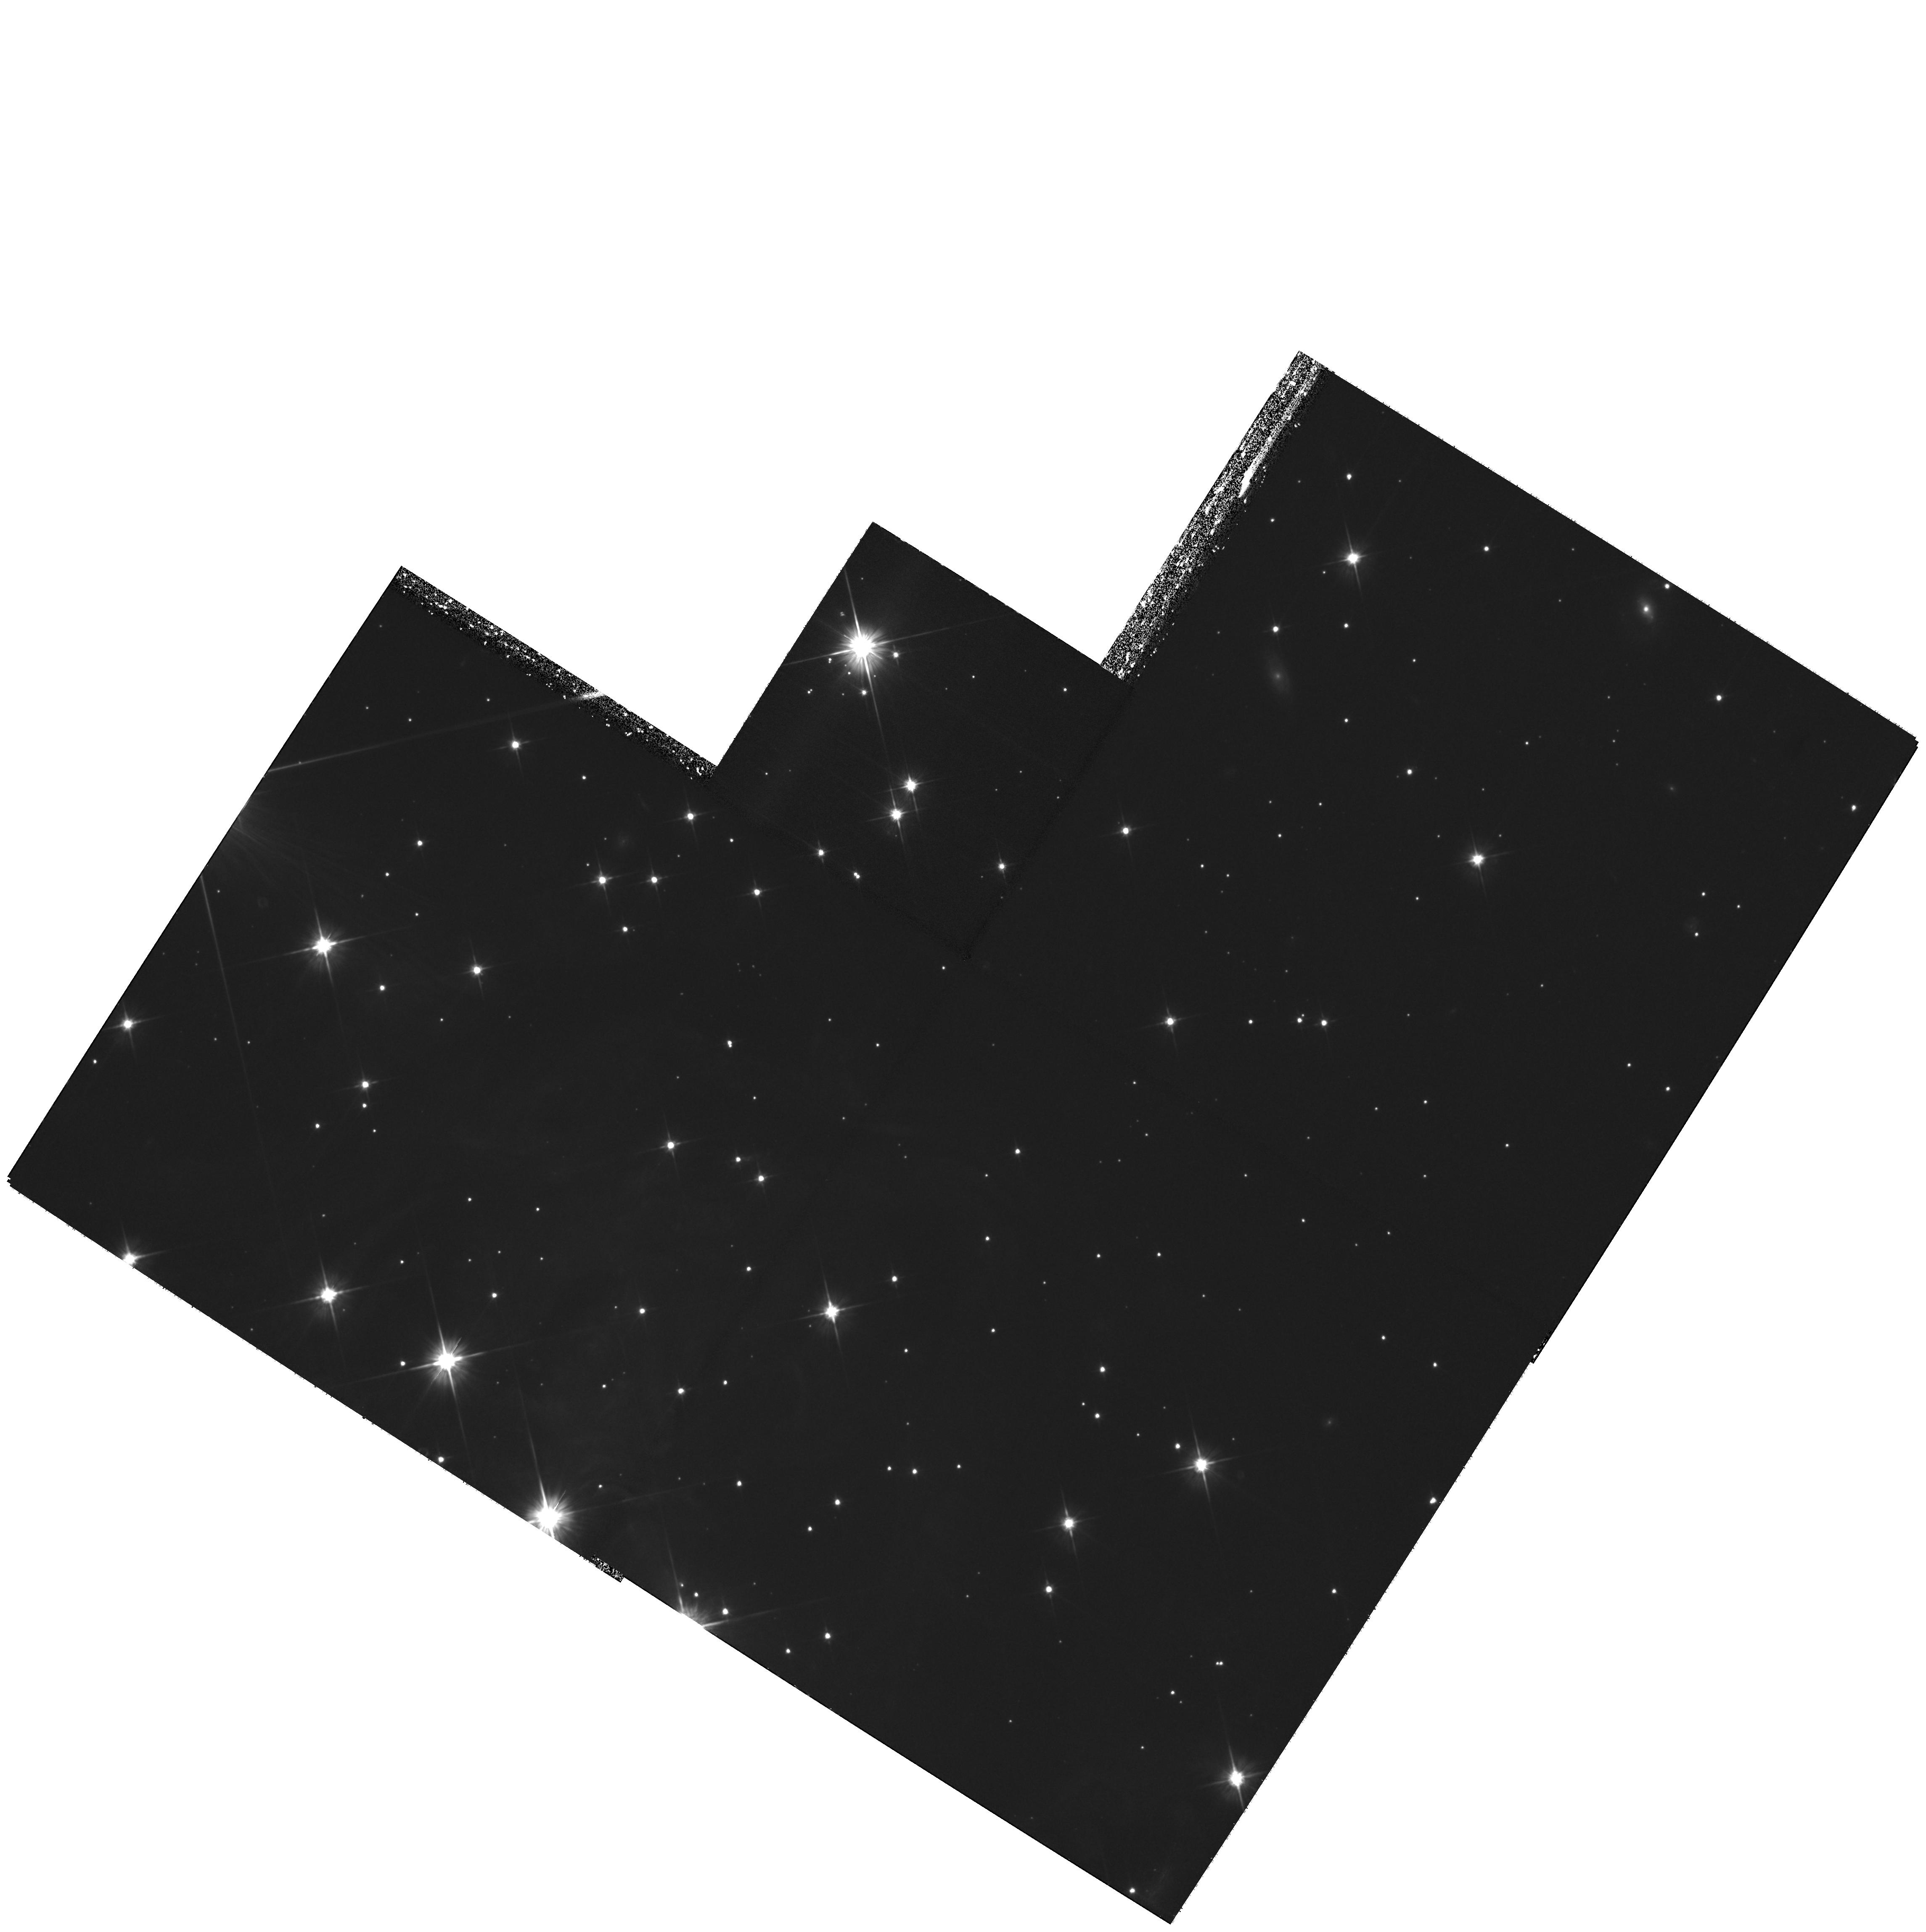
Target: V838-MON-ECHO-COPY. Instrument: WFPC2/PC. Filter: F606W. Exposure: 3.1 h. Observation ID: hst_11217_04_wfpc2_pc_f606w_u9z904

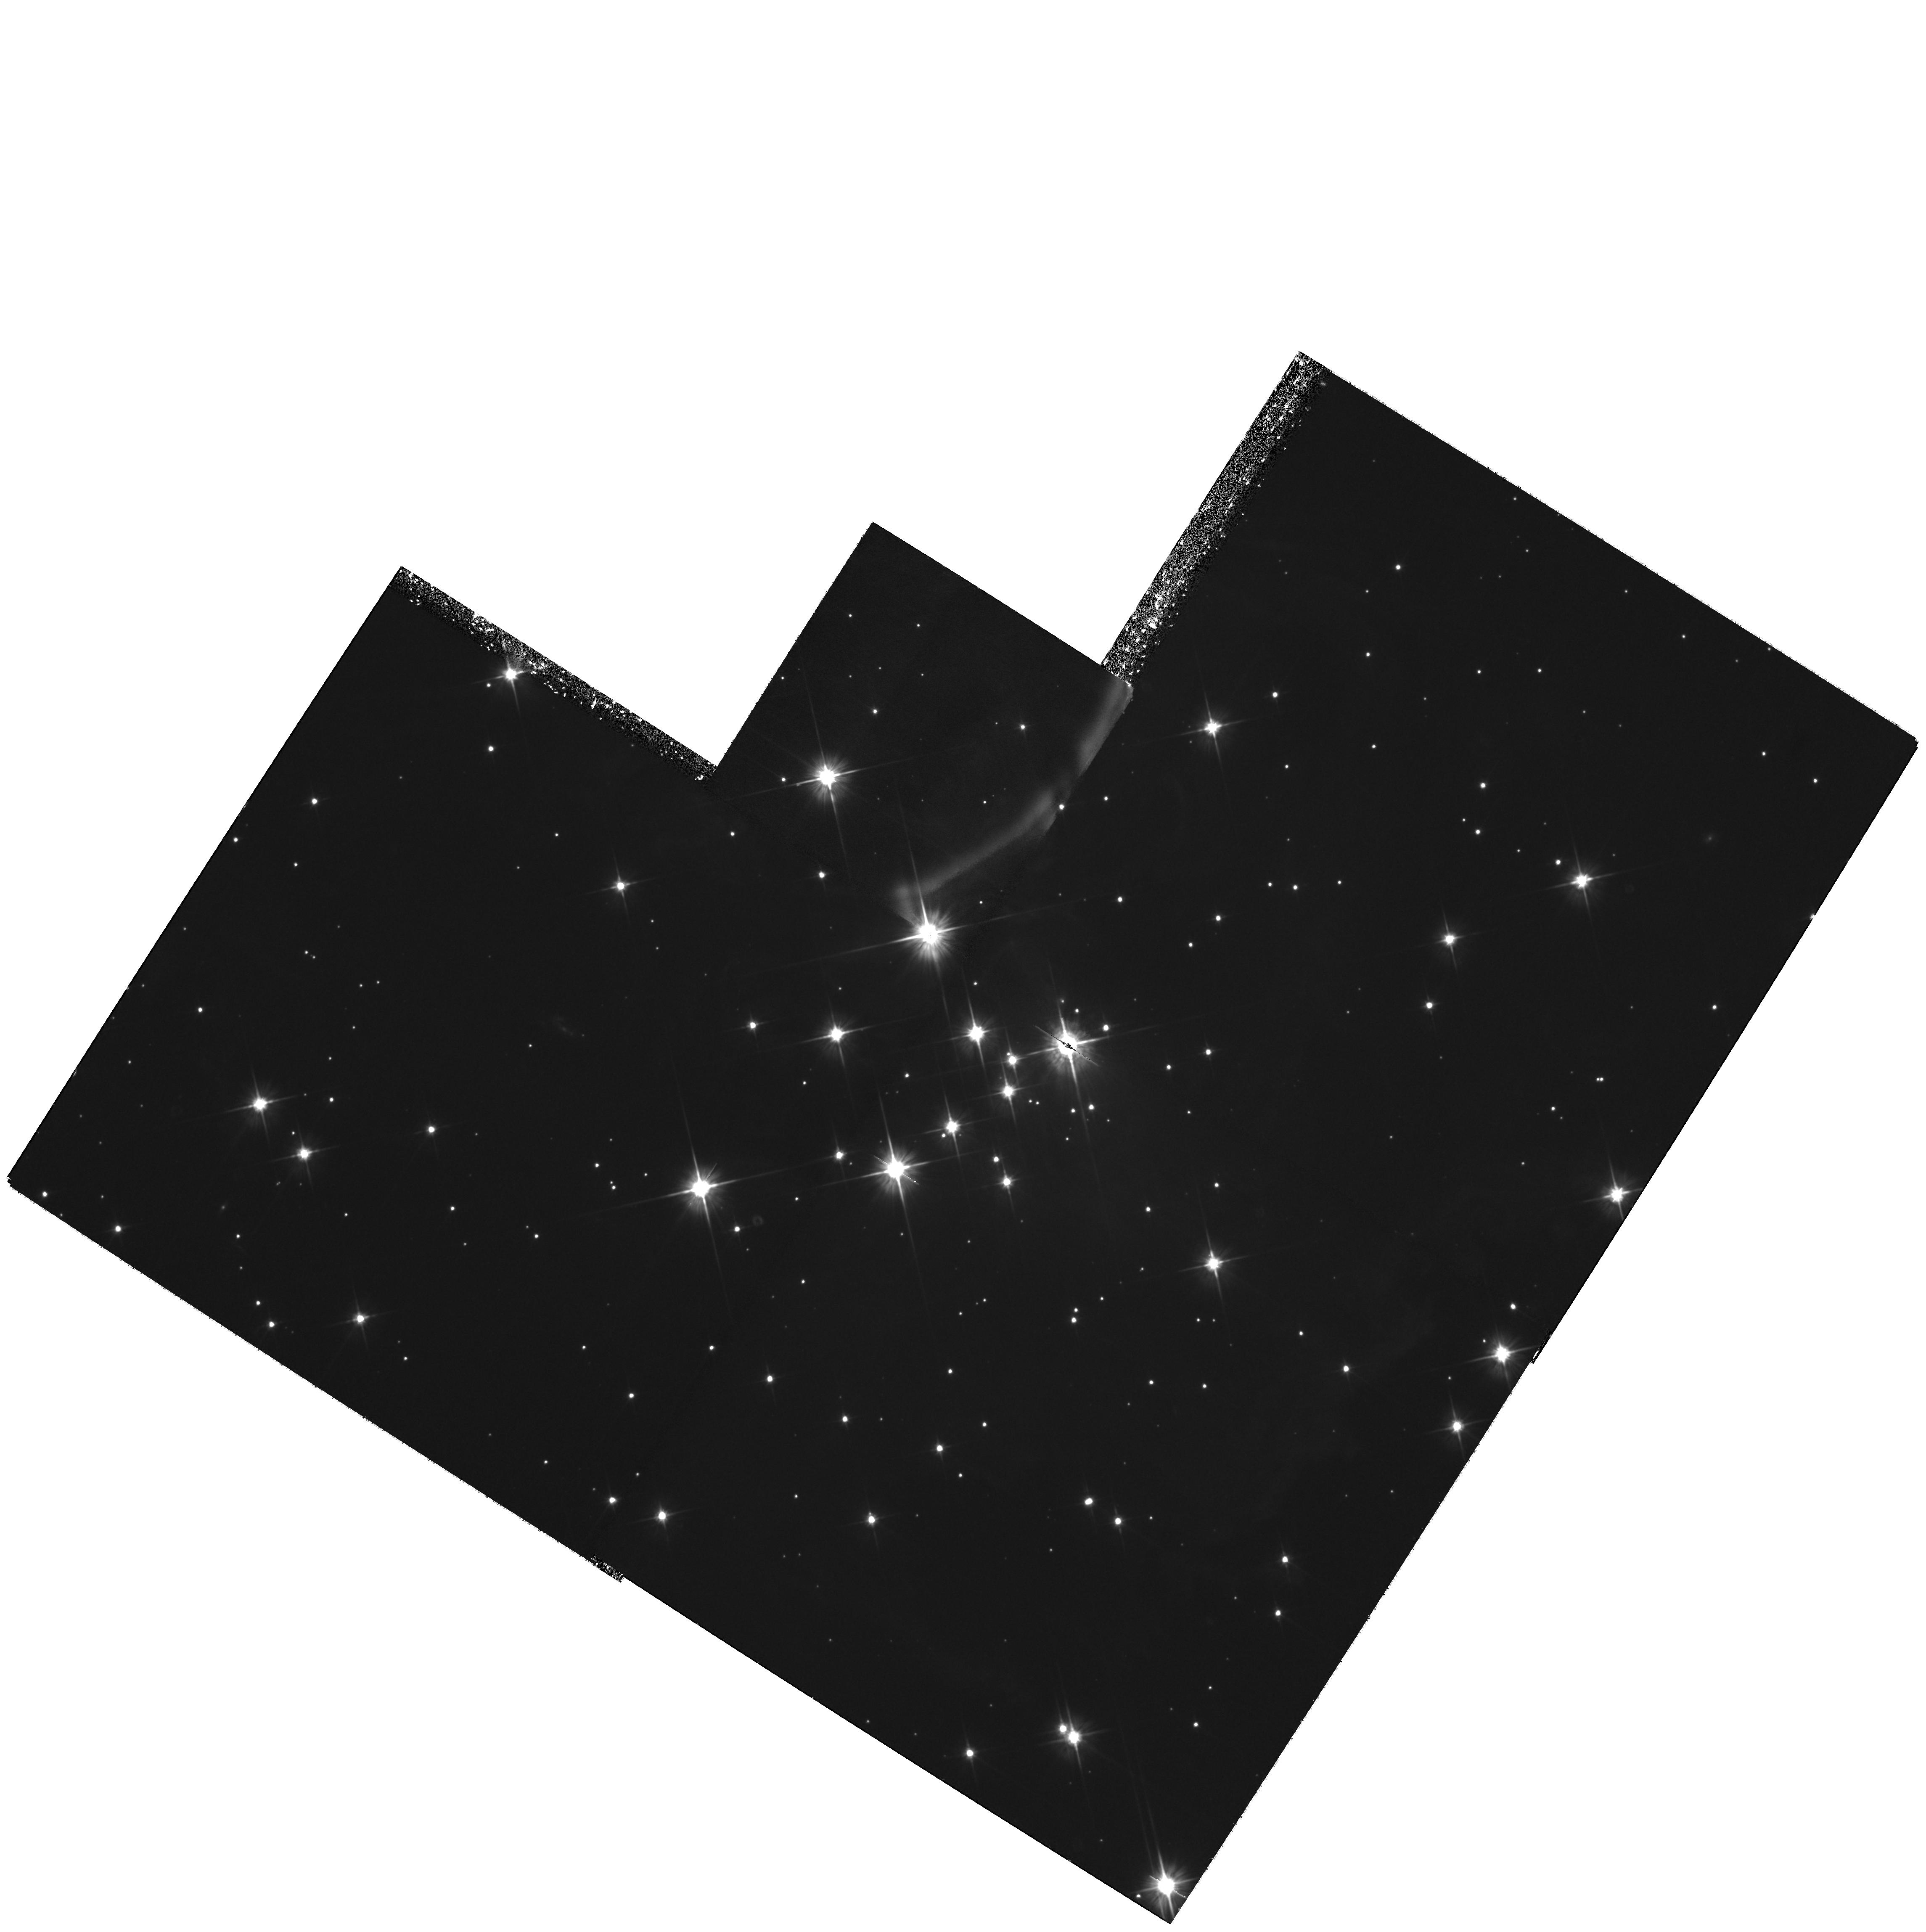
Target: V838-MON-ECHO-COPY. Instrument: WFPC2/PC. Filter: F606W. Exposure: 3.1 h. Observation ID: hst_11217_03_wfpc2_pc_f606w_u9z903

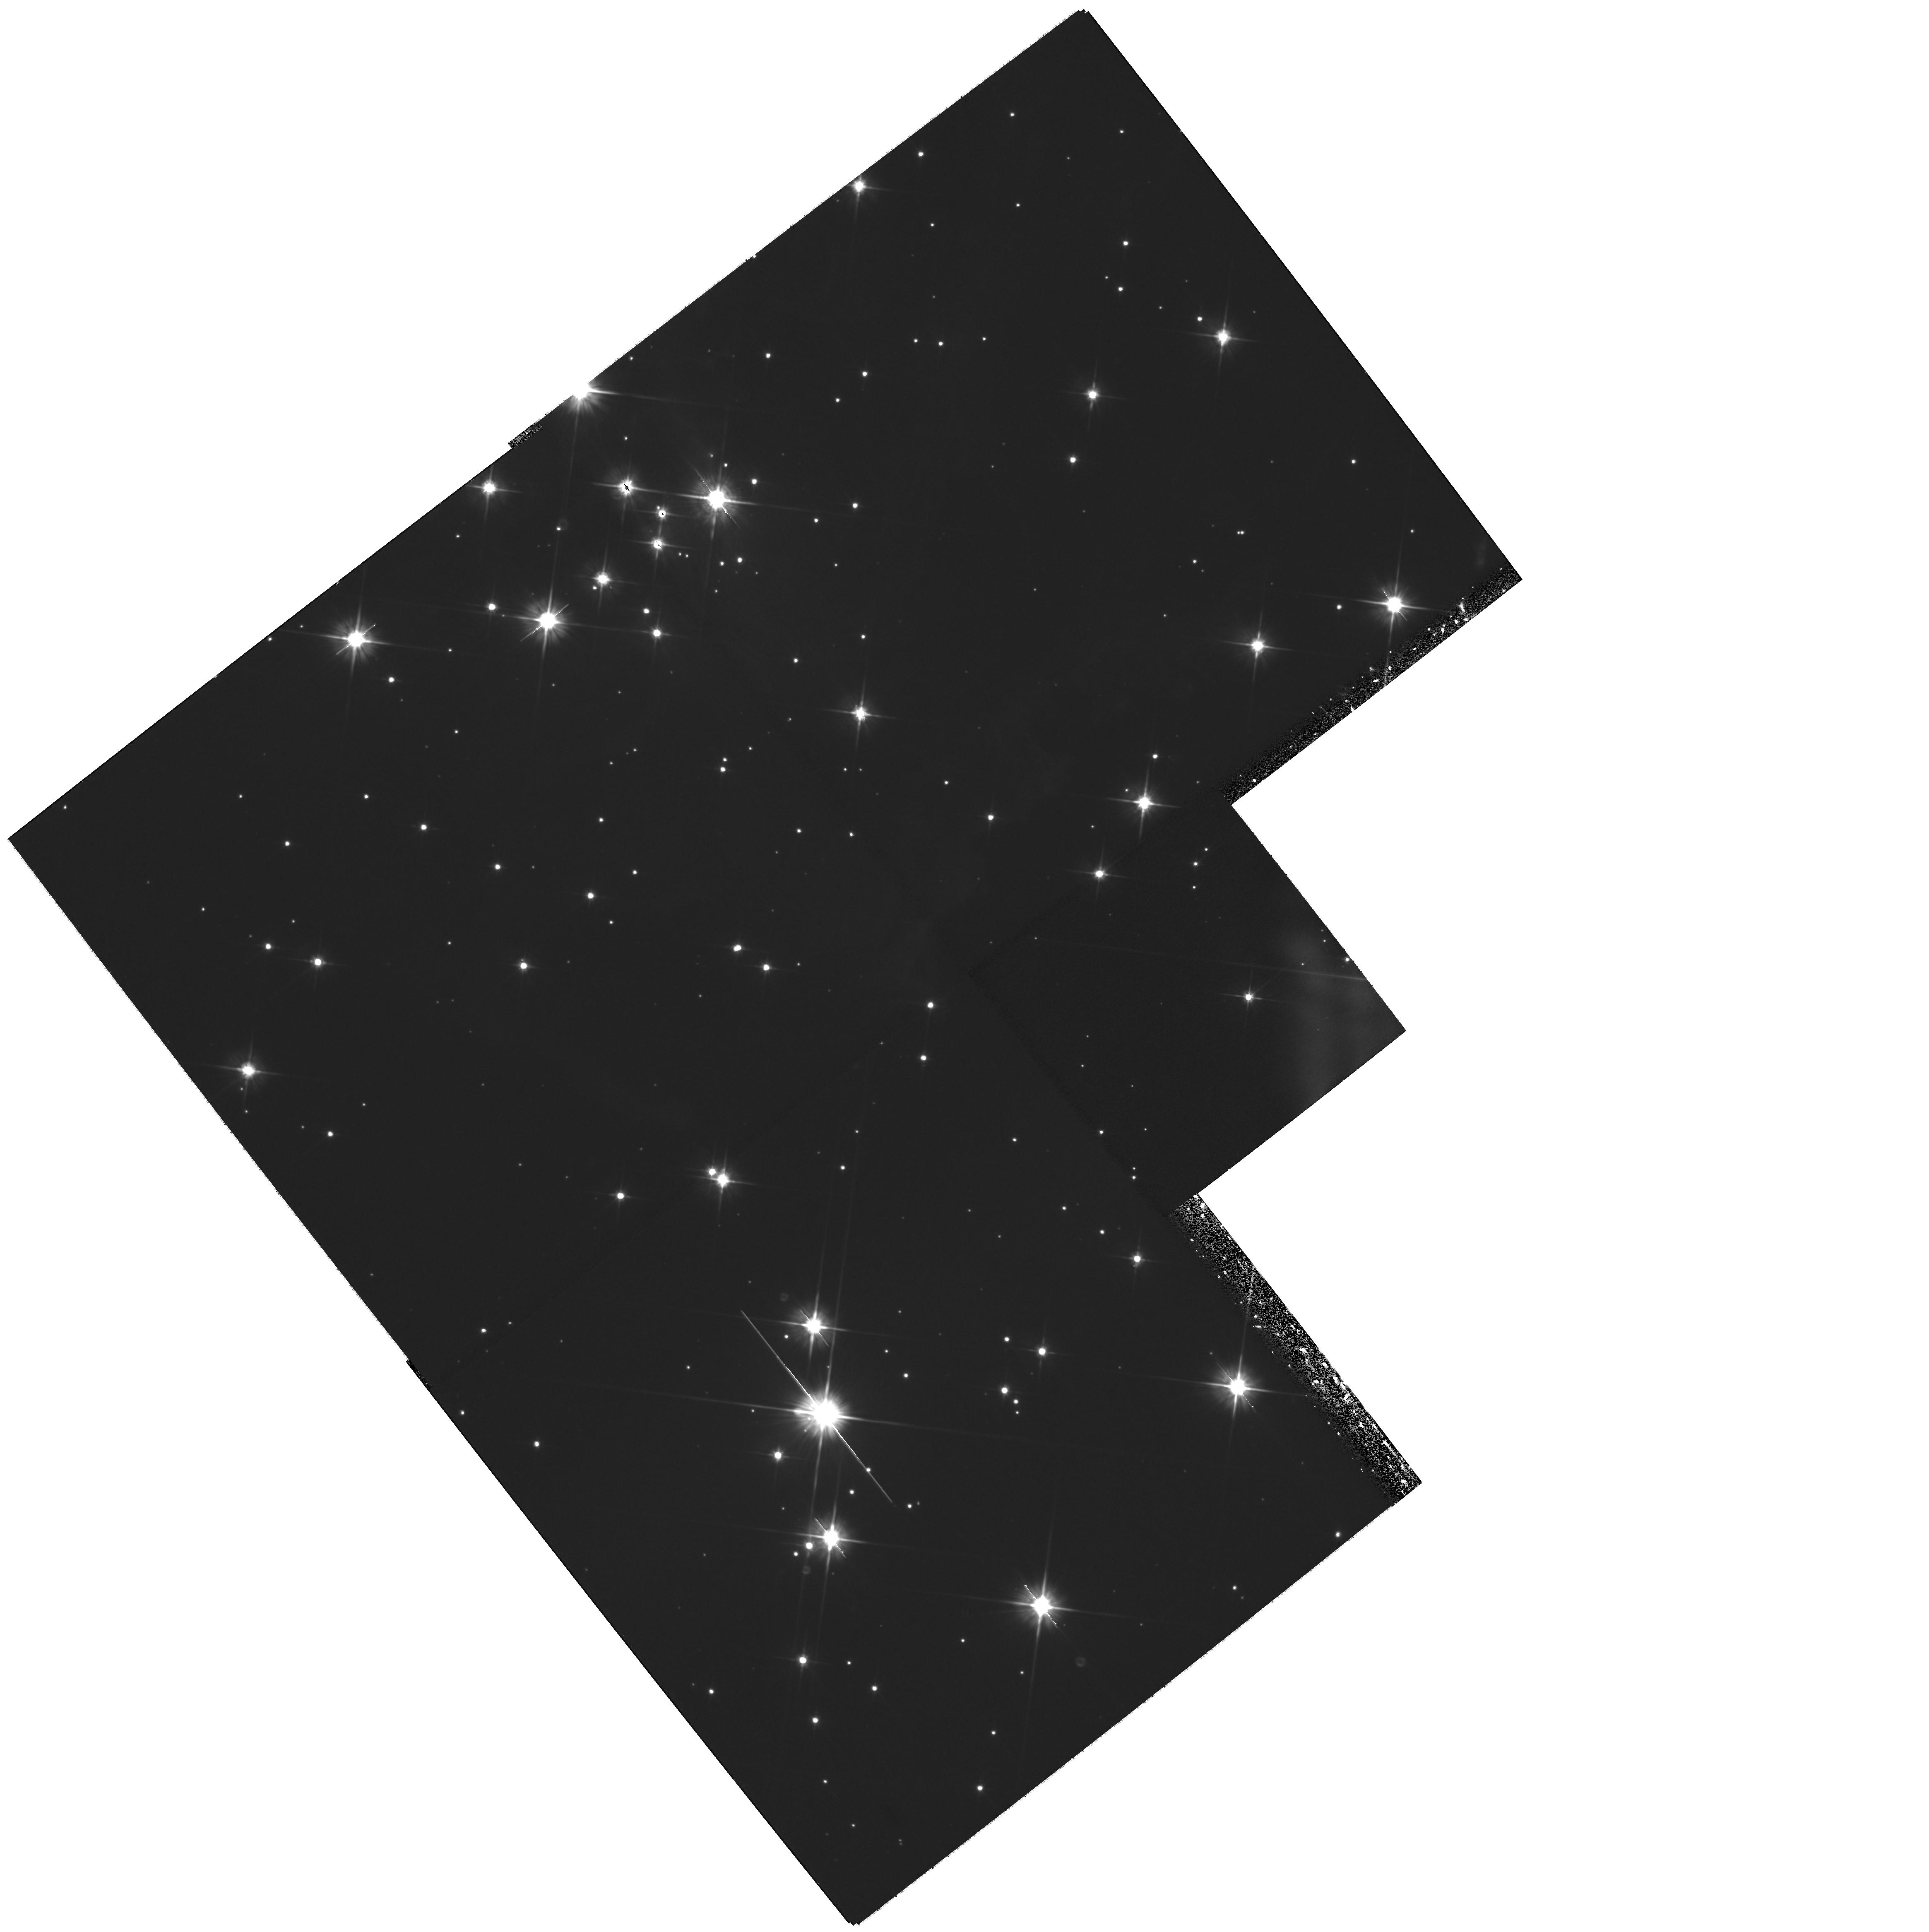
Target: V838-MON-ECHO-COPY. Instrument: WFPC2/PC. Filter: F606W. Exposure: 3.1 h. Observation ID: hst_11217_02_wfpc2_pc_f606w_u9z902

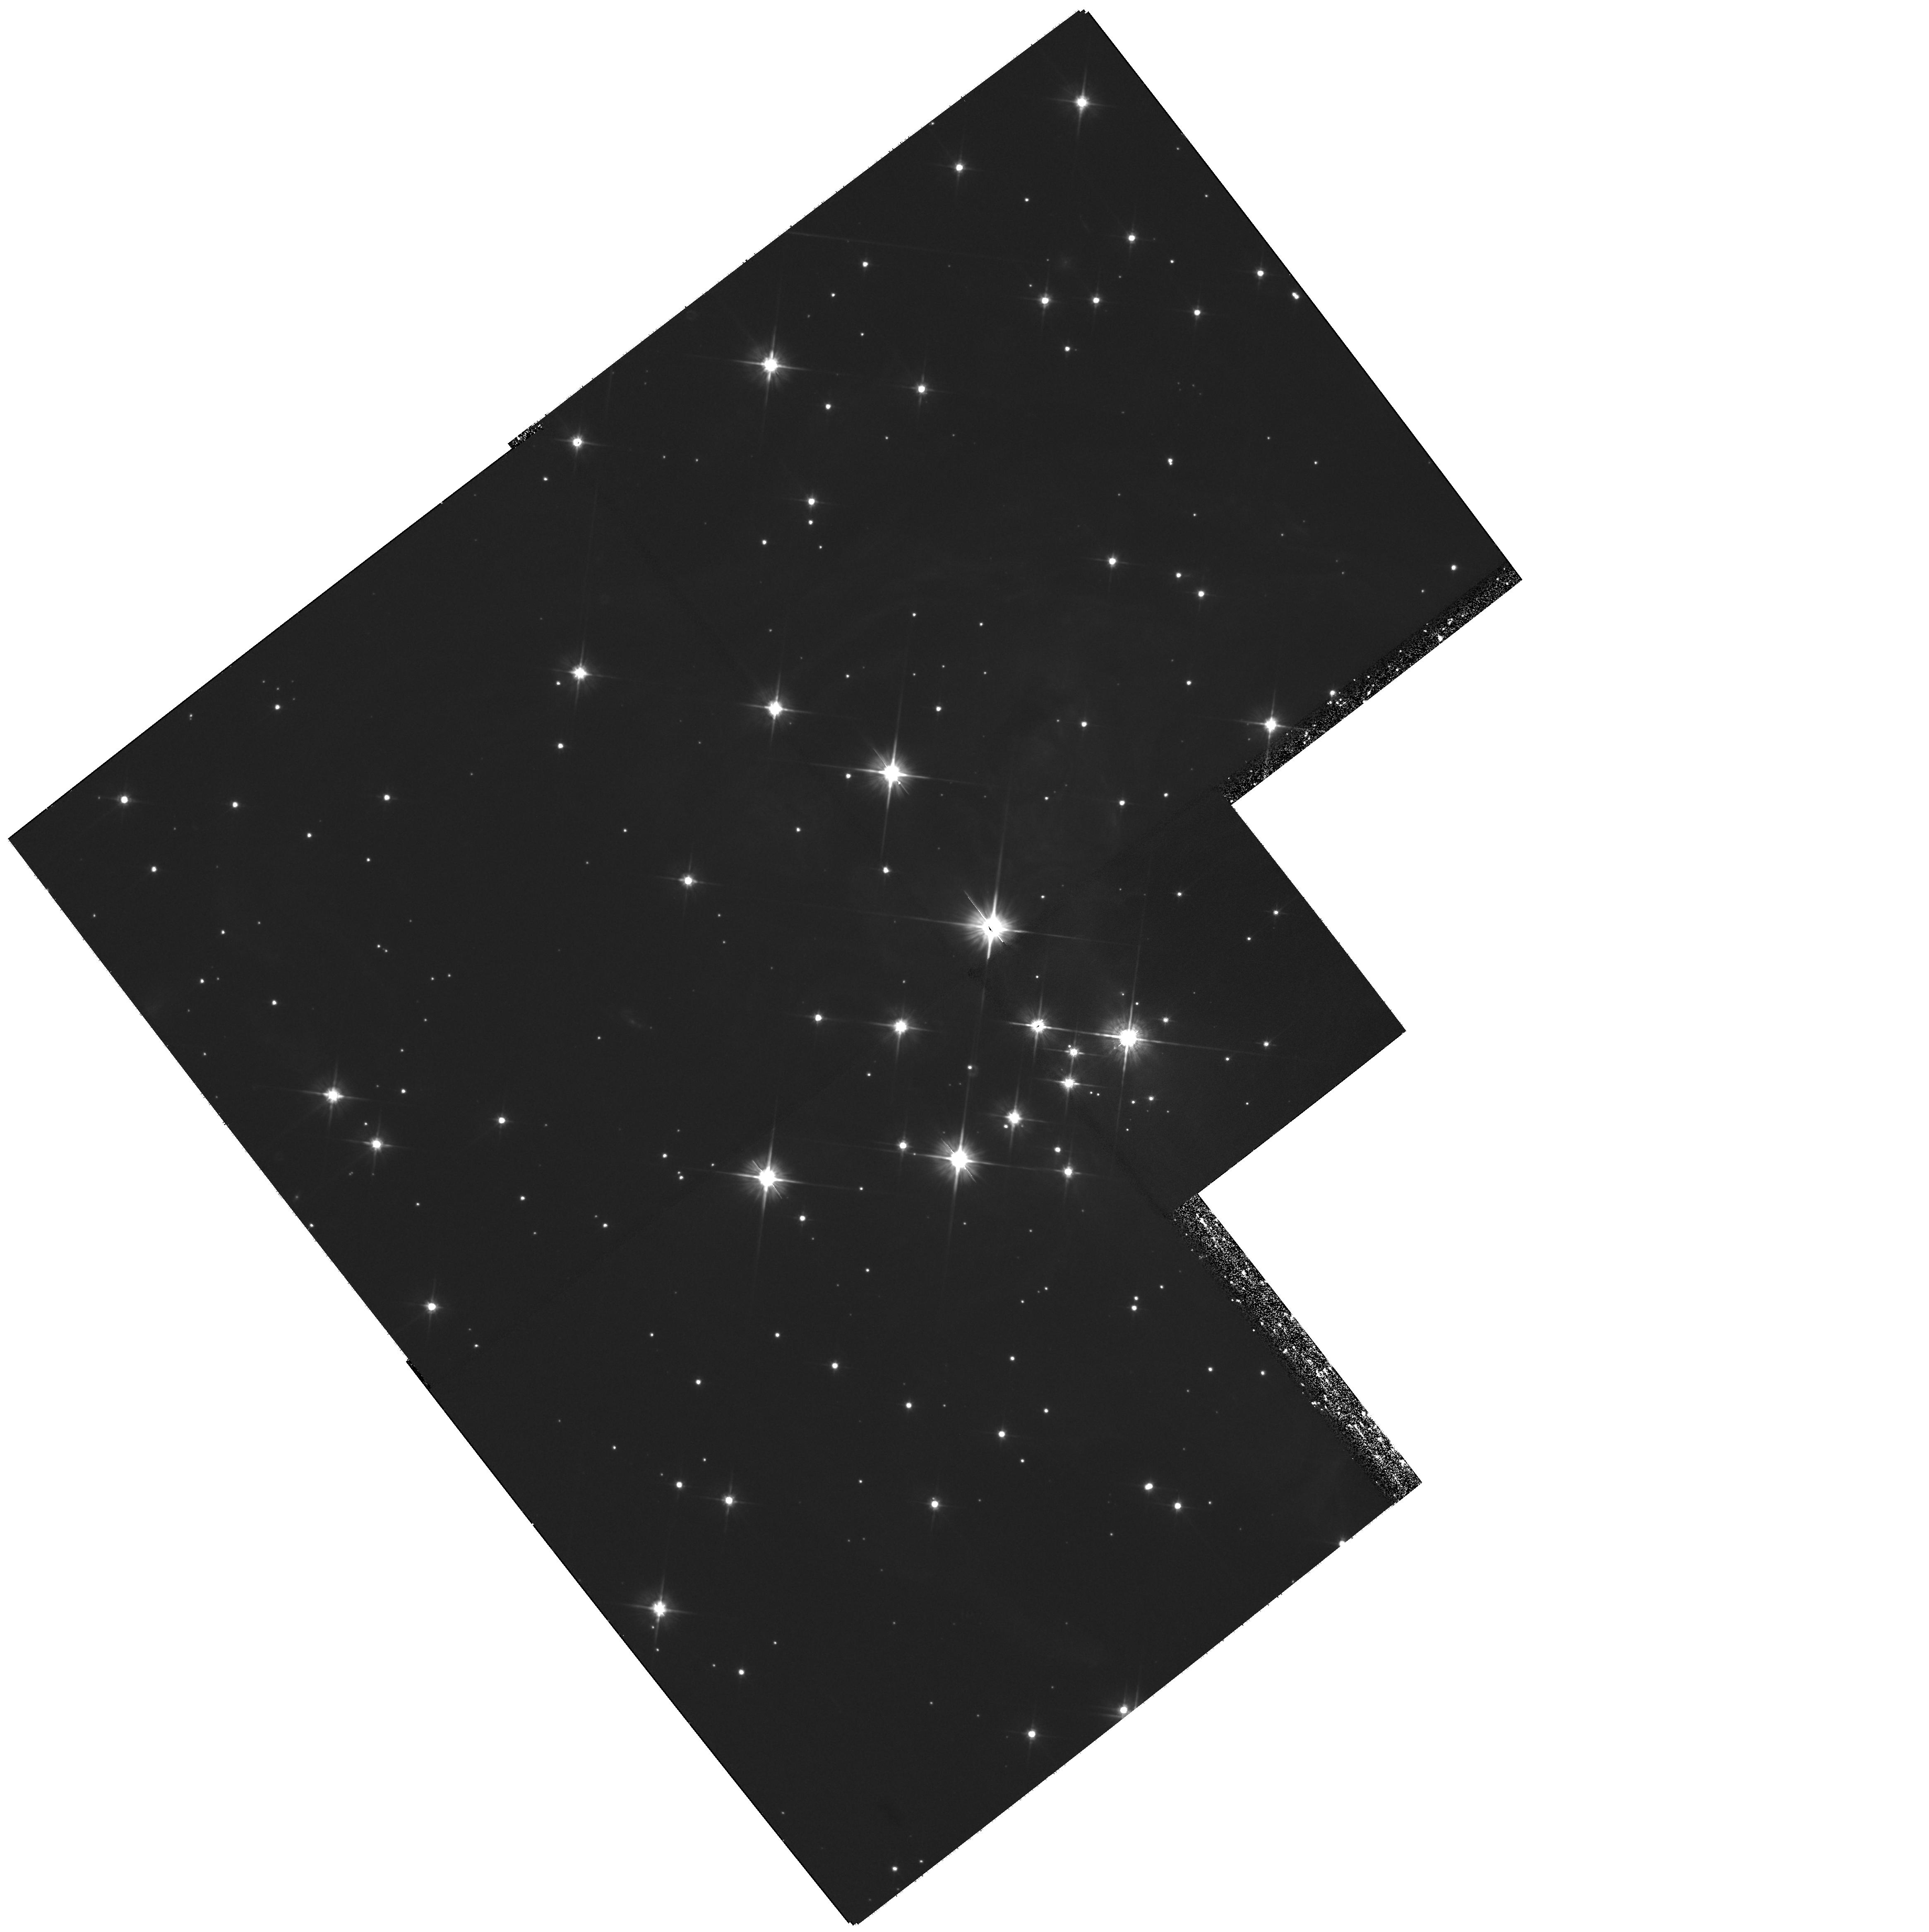
Target: V838-MON-ECHO-COPY. Instrument: WFPC2/PC. Filter: F606W. Exposure: 3.1 h. Observation ID: hst_11217_01_wfpc2_pc_f606w_u9z901

The Light Echoes around V838 Monocerotis (PI: Bond, Howard)

V838 Monocerotis, which burst upon the astronomical scene in early 2002, is a completely unanticipated new object. It underwent a large-amplitude and very luminous outburst, during which its spectrum remained that of an extremely cool supergiant. A rapidly evolving set of light echoes around V838 Mon was discovered soon after the outburst, and quickly became the most spectacular display of the phenomenon ever seen. These light echoes provide the means to accomplish three unique types of measurements based on continued HST imaging during the event: (1) Study effects of MHD turbulence at high resolution and in 3 dimensions; (2) Construct the first unambiguous and fully 3-D map of a circumstellar dust envelope in the Milky Way; (3) Study dust physics in a unique setting where the spectrum and light curve of the illumination, and the scattering angle, are unambiguously known. We have also used our HST data to determine the distance to V838 Mon through direct geometric techniques. Because of the extreme rarity of light echoes, this is almost certainly the only opportunity to achieve such results during the lifetime of HST. We propose two visits during Cycle 16, in order to continue the mapping of the circumstellar dust and to accomplish the other goals listed above.